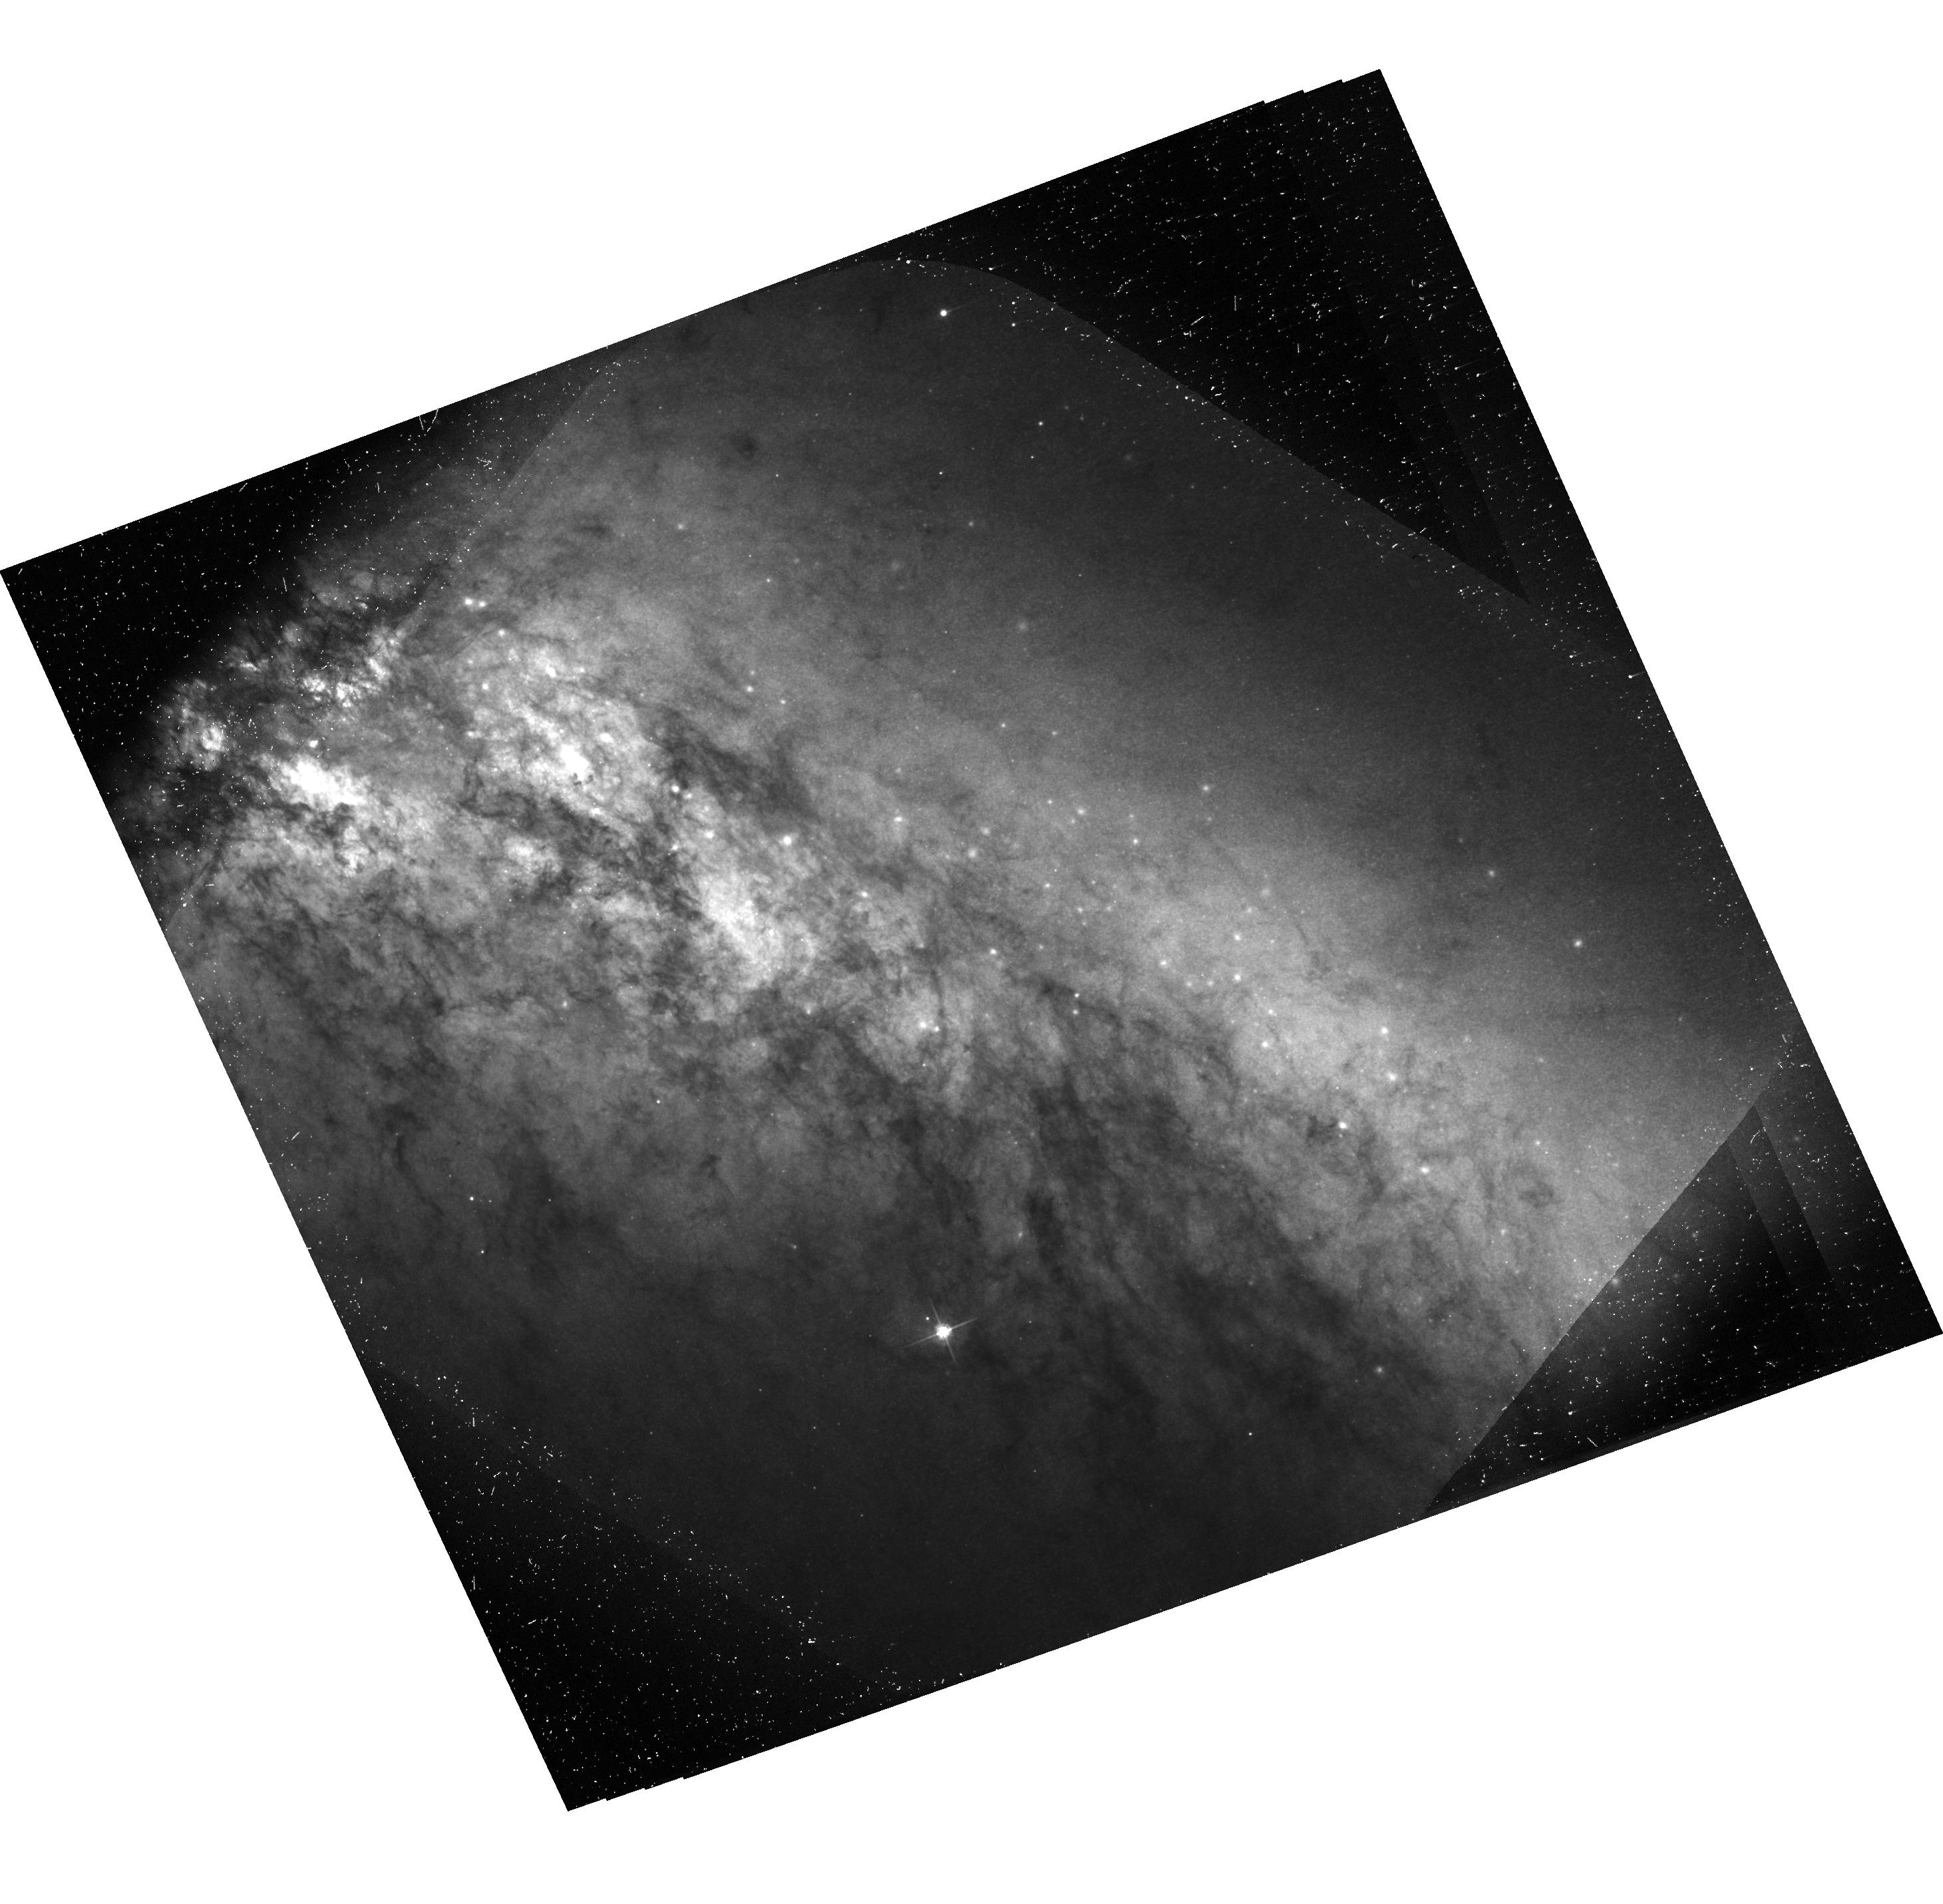
Target: SN-2014J. Instrument: ACS/WFC. Filter: F475W. Exposure: 1.2 h. Observation ID: hst_14663_07_acs_wfc_f475w-pol60v_jd8b07

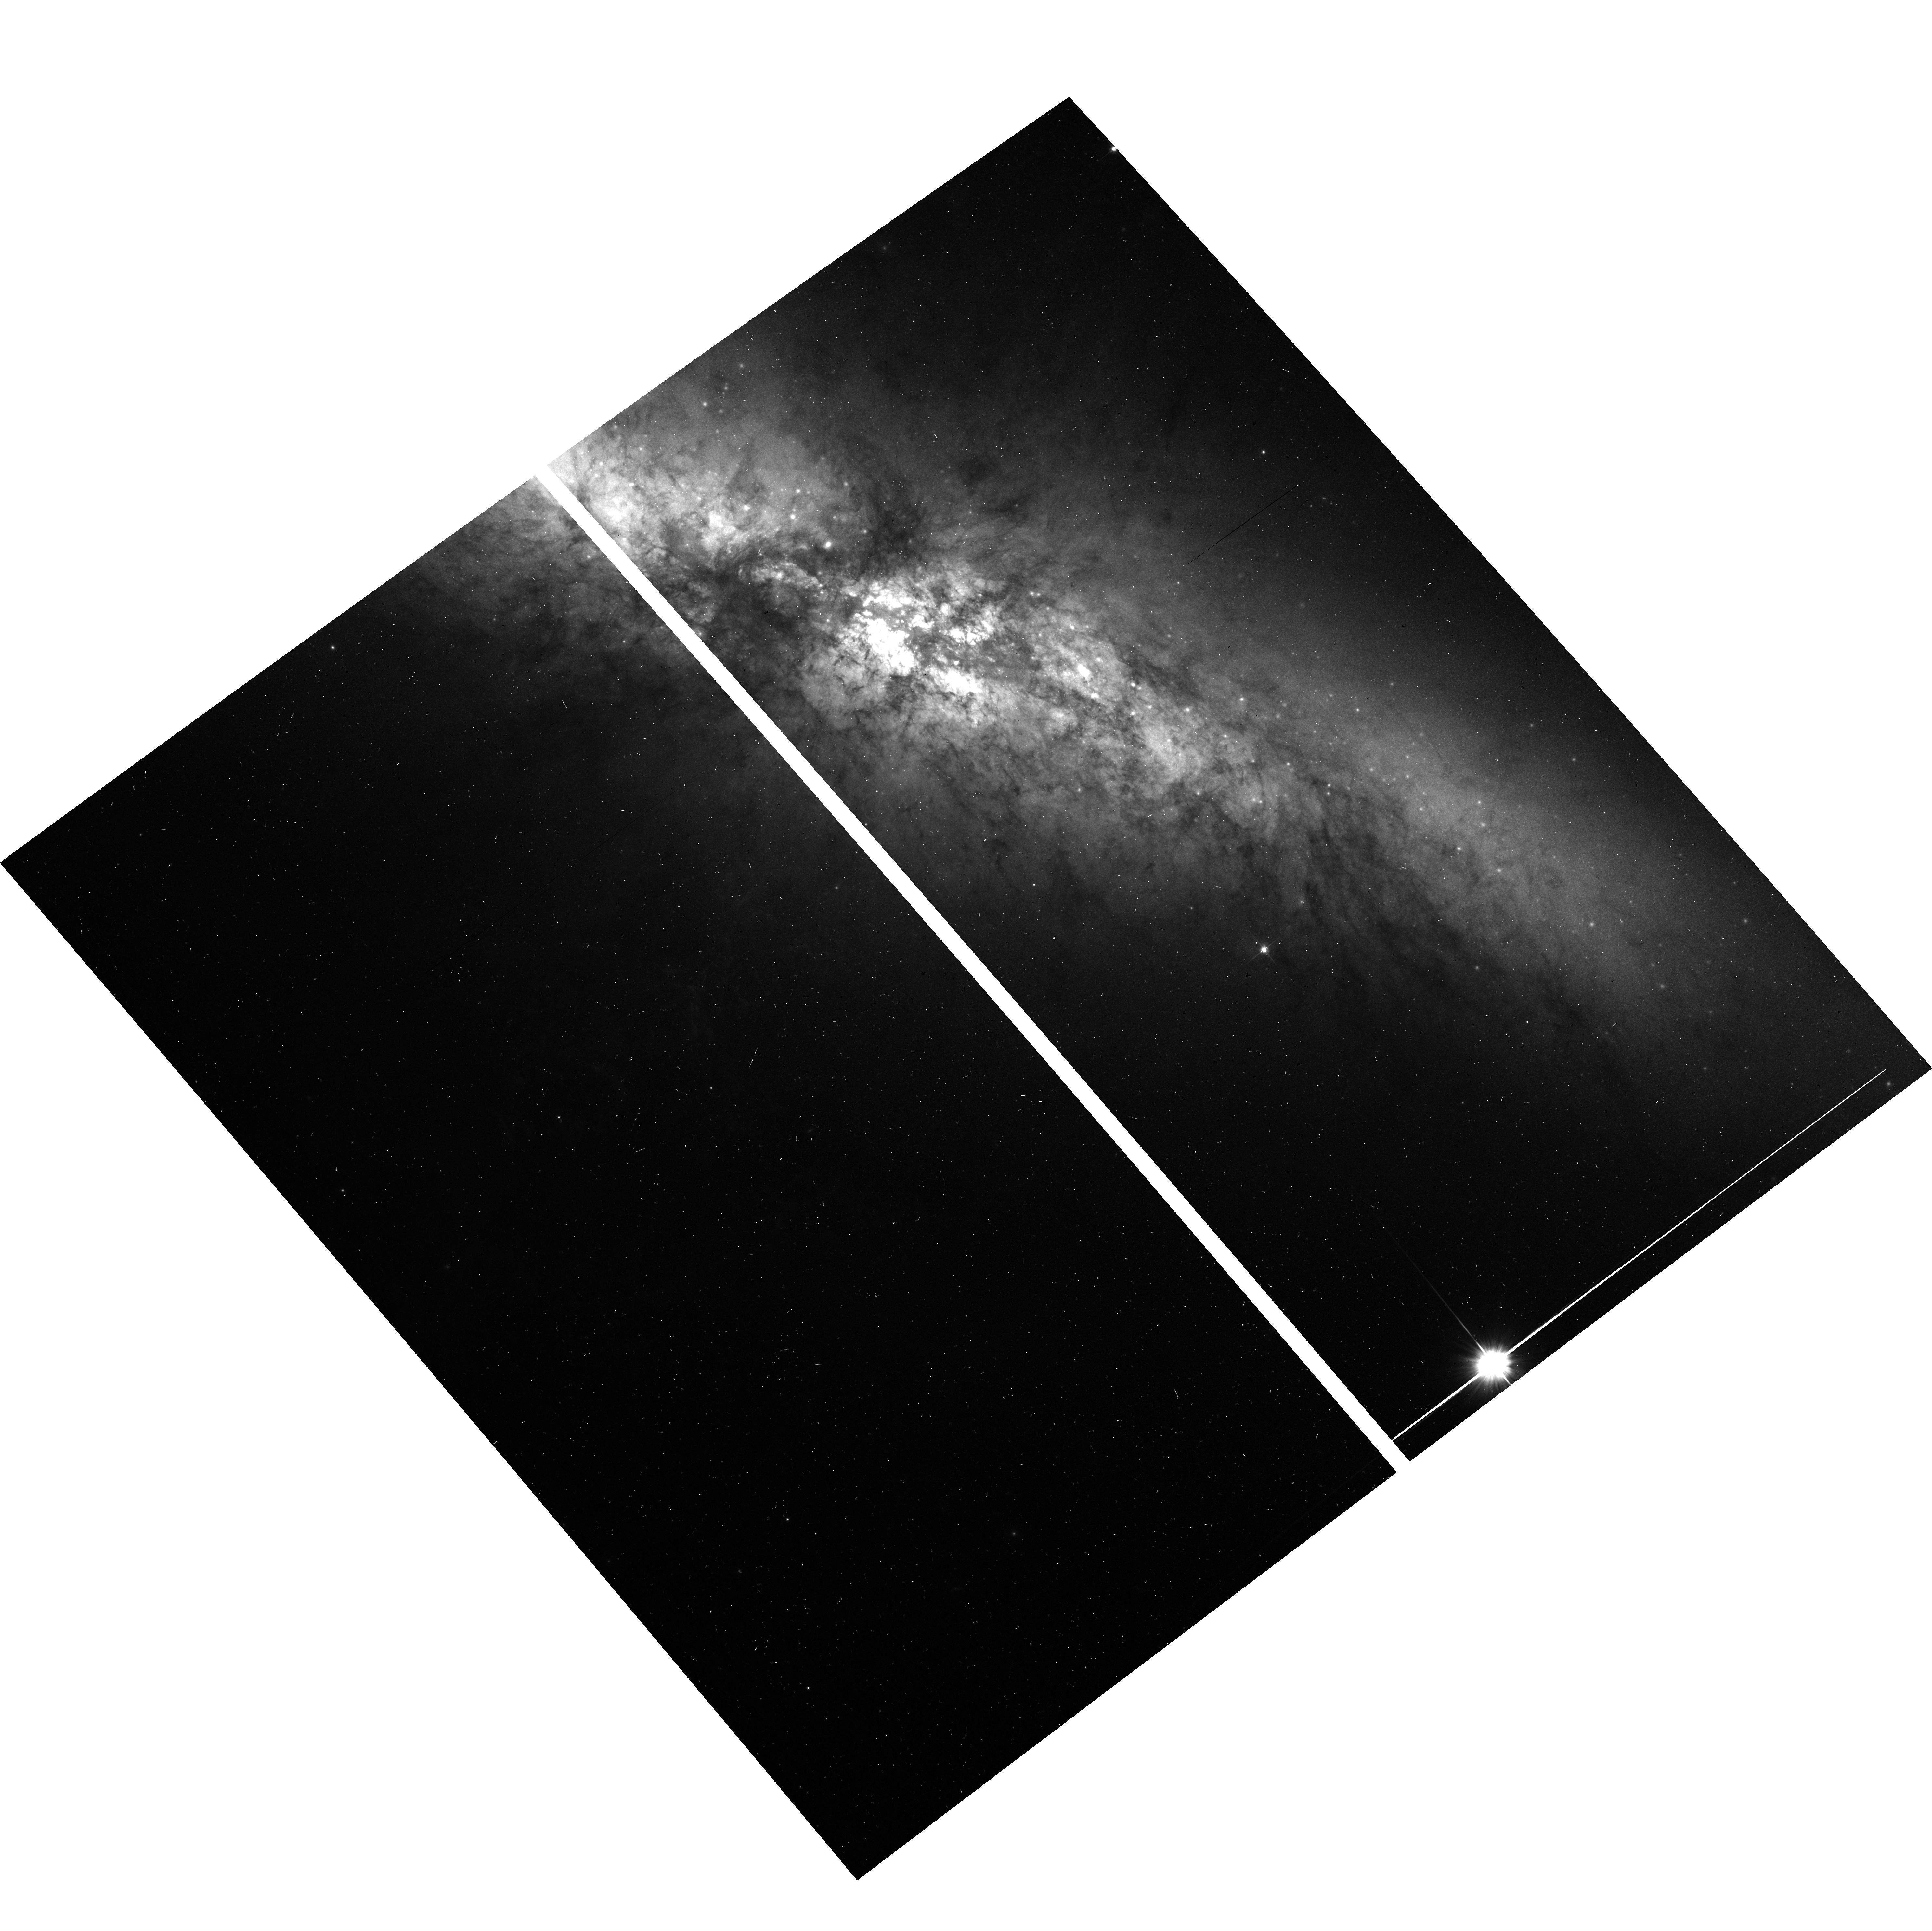
Target: SN-2014J. Instrument: ACS/WFC. Filter: F606W. Exposure: 2 min. Observation ID: hst_14663_04_acs_wfc_f606w_jd8b04

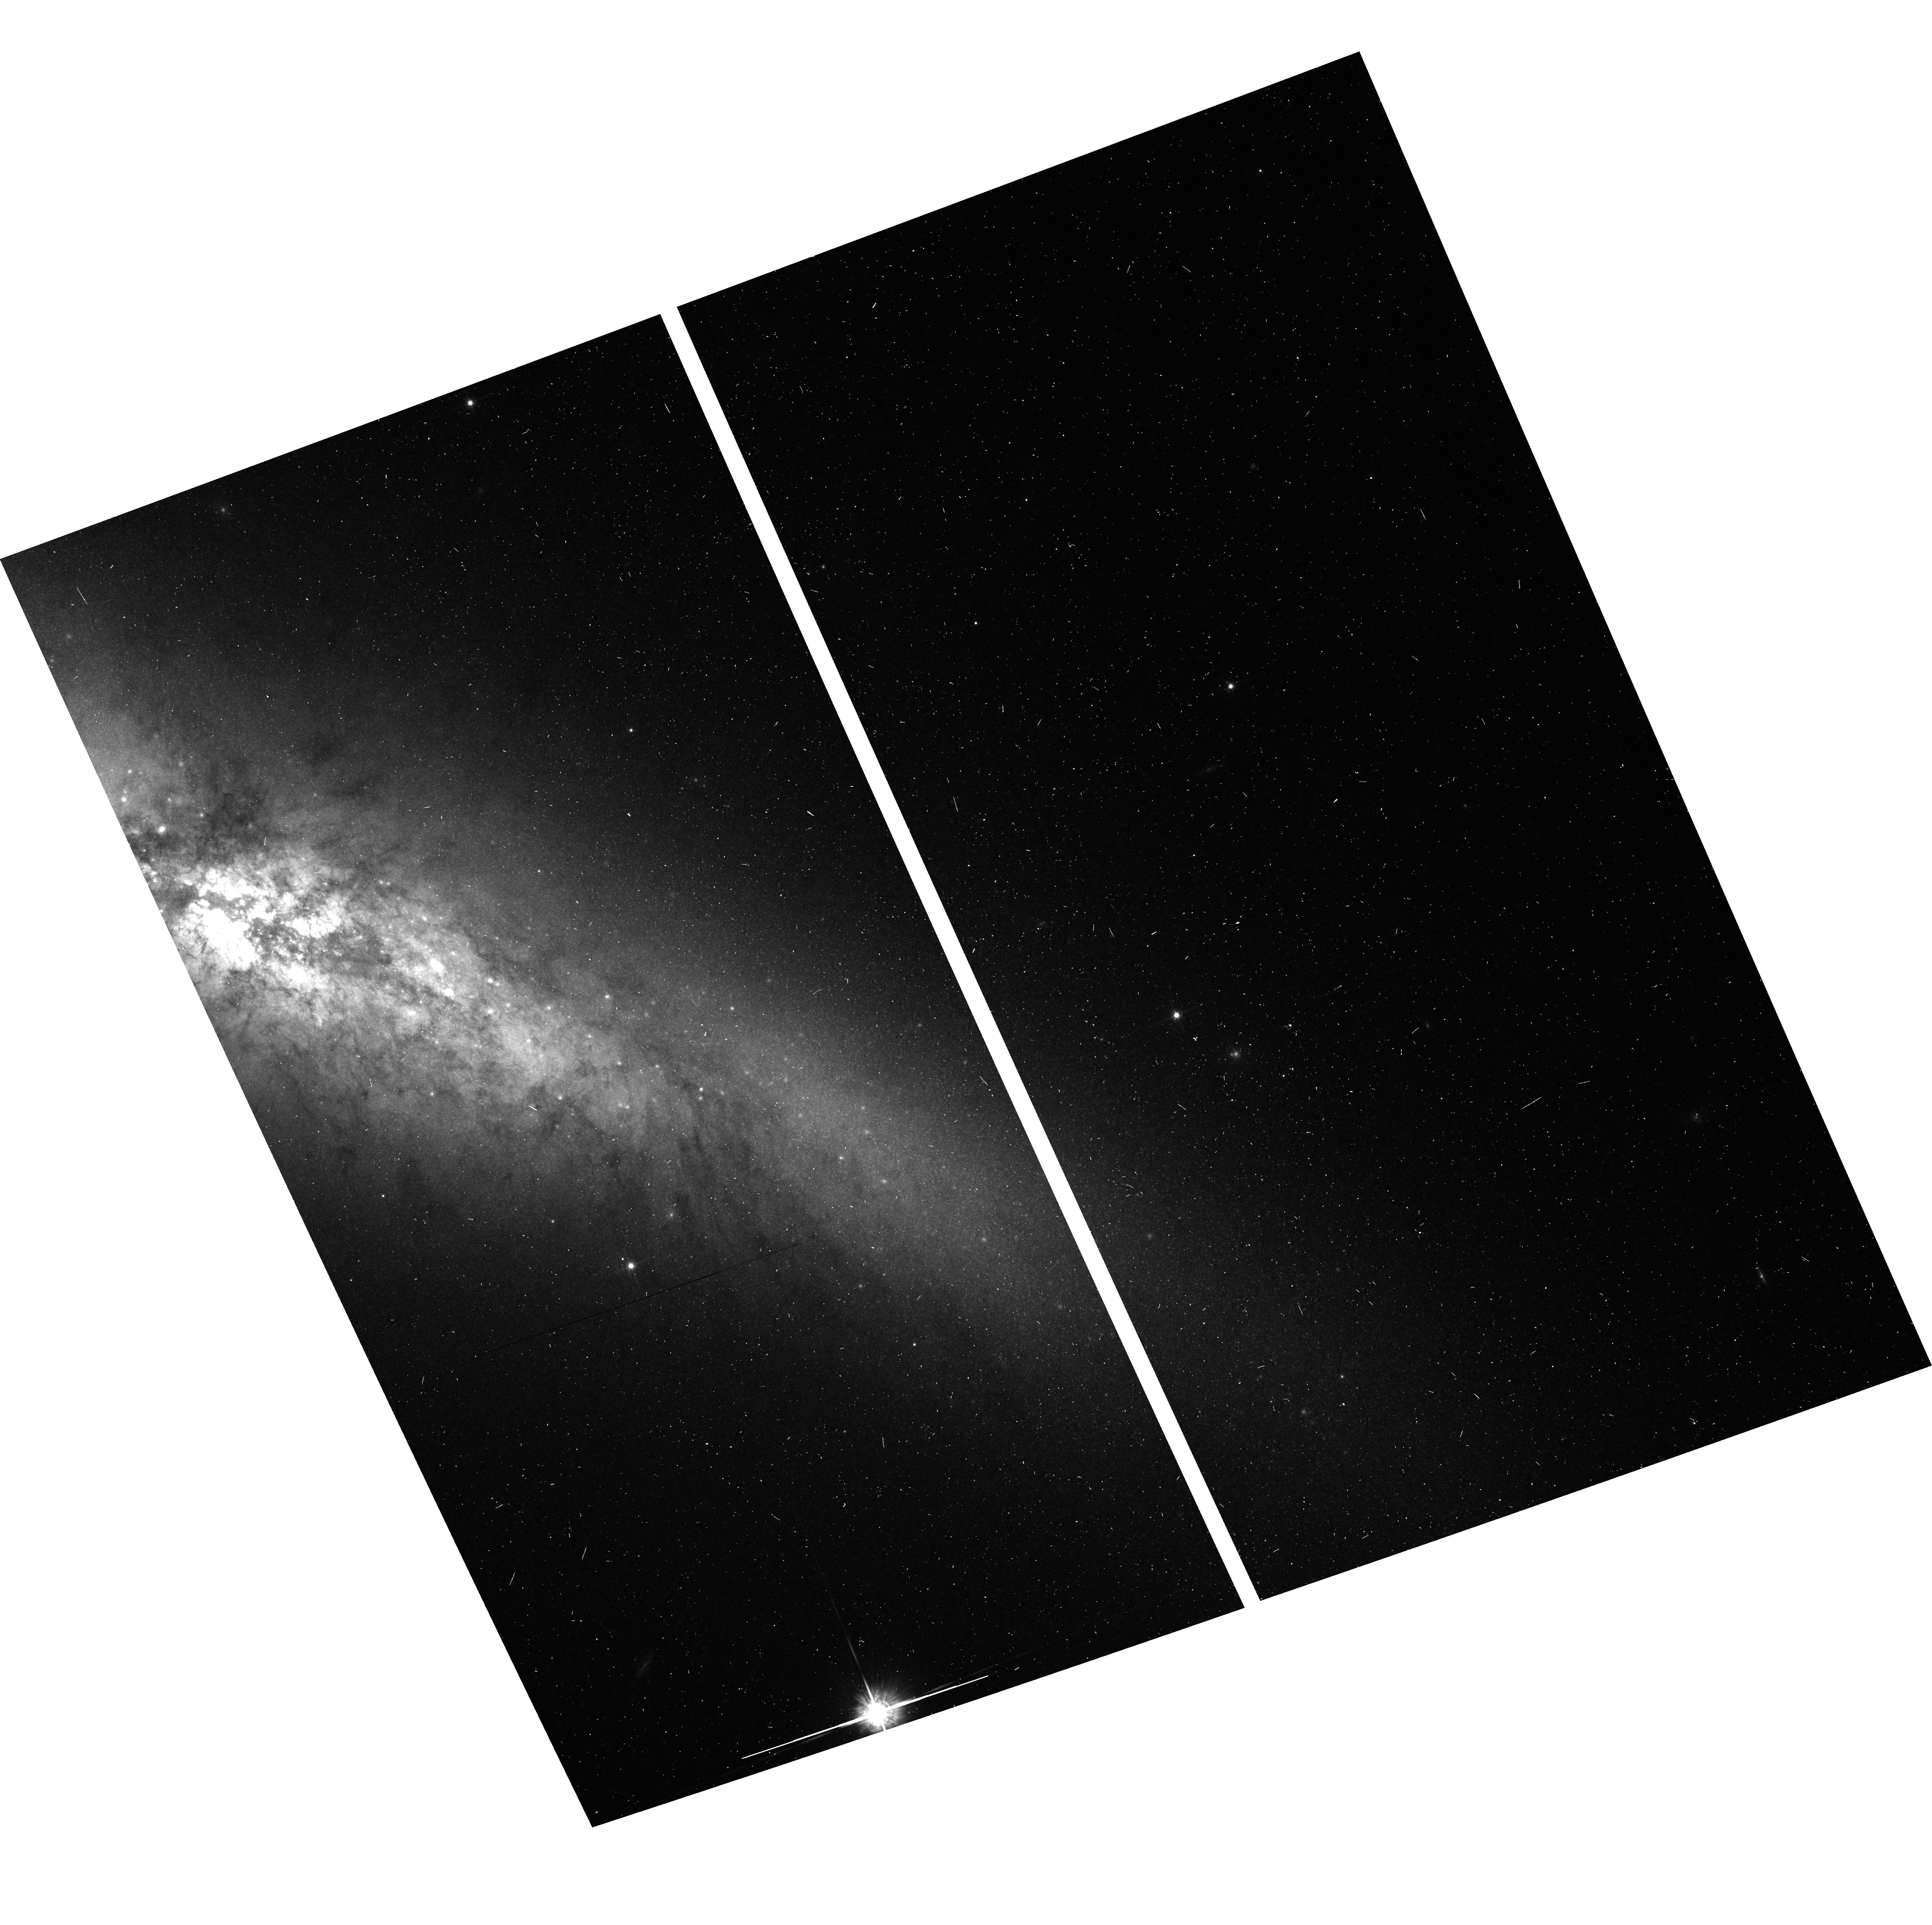
Target: SN-2014J. Instrument: ACS/WFC. Filter: F775W. Exposure: 2 min. Observation ID: hst_14663_08_acs_wfc_f775w_jd8b08

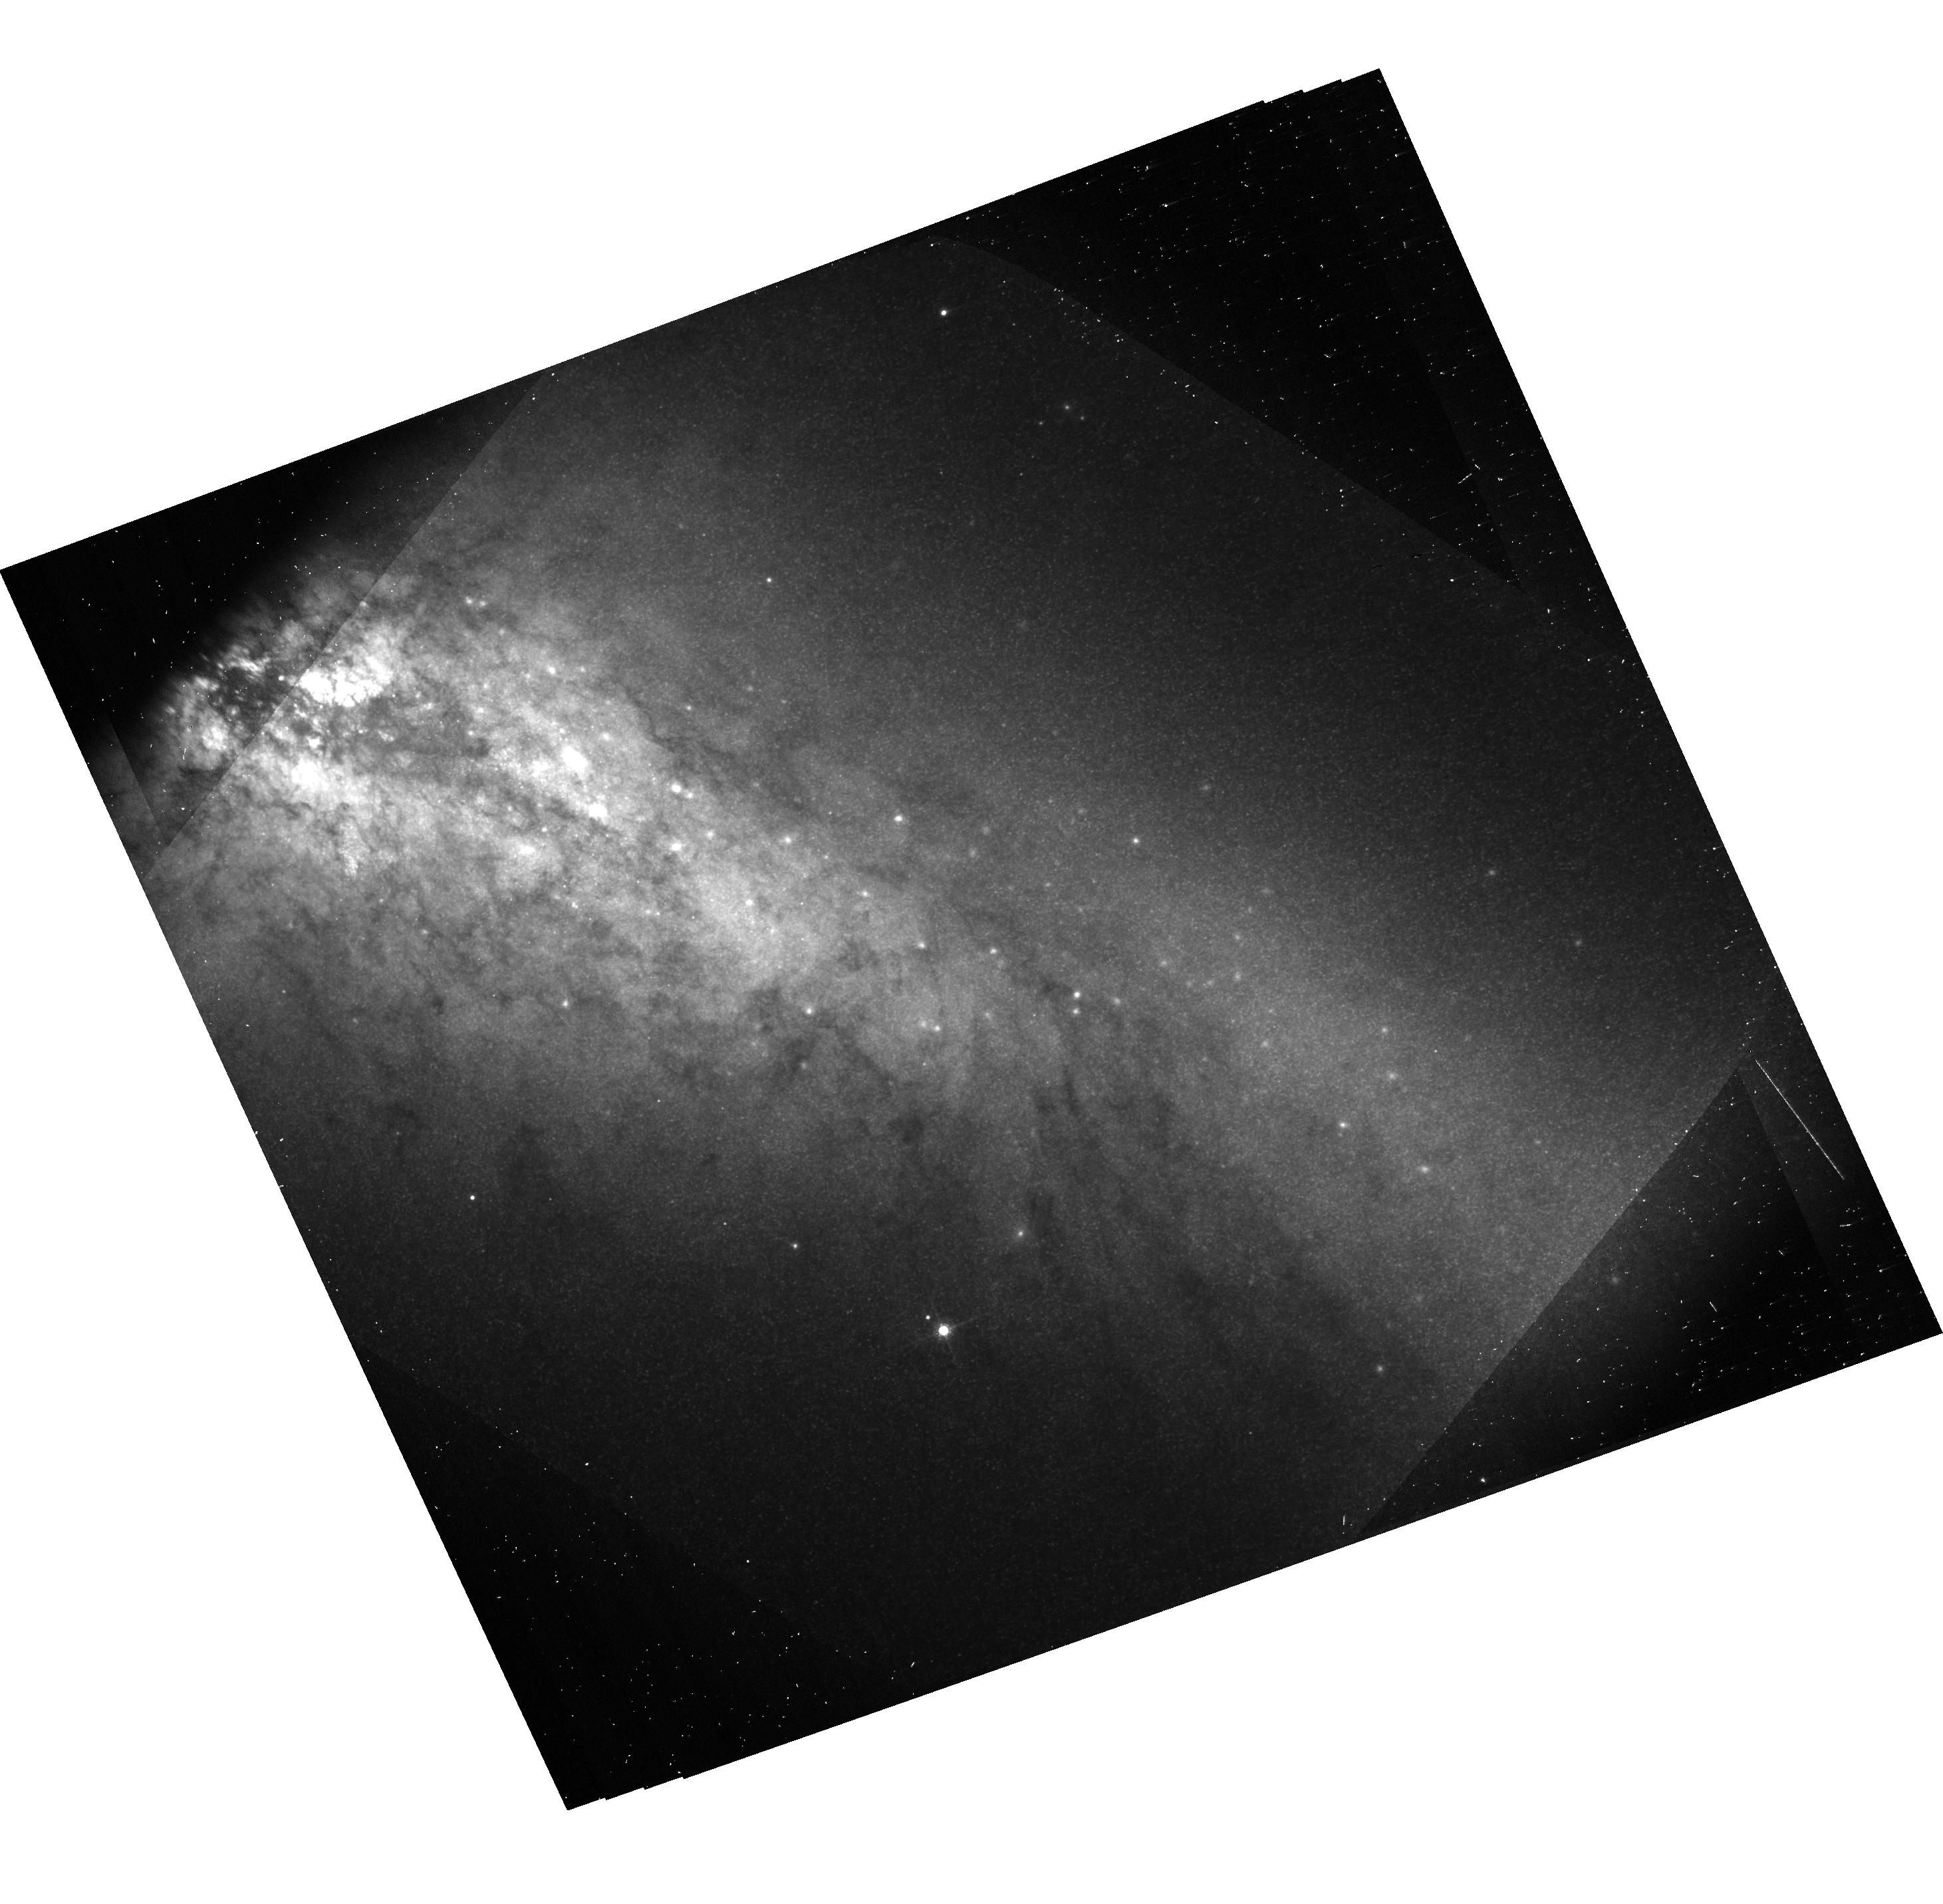
Target: SN-2014J. Instrument: ACS/WFC. Filter: F775W-POL120V. Exposure: 13 min. Observation ID: hst_14663_06_acs_wfc_f775w-pol120v_jd8b06

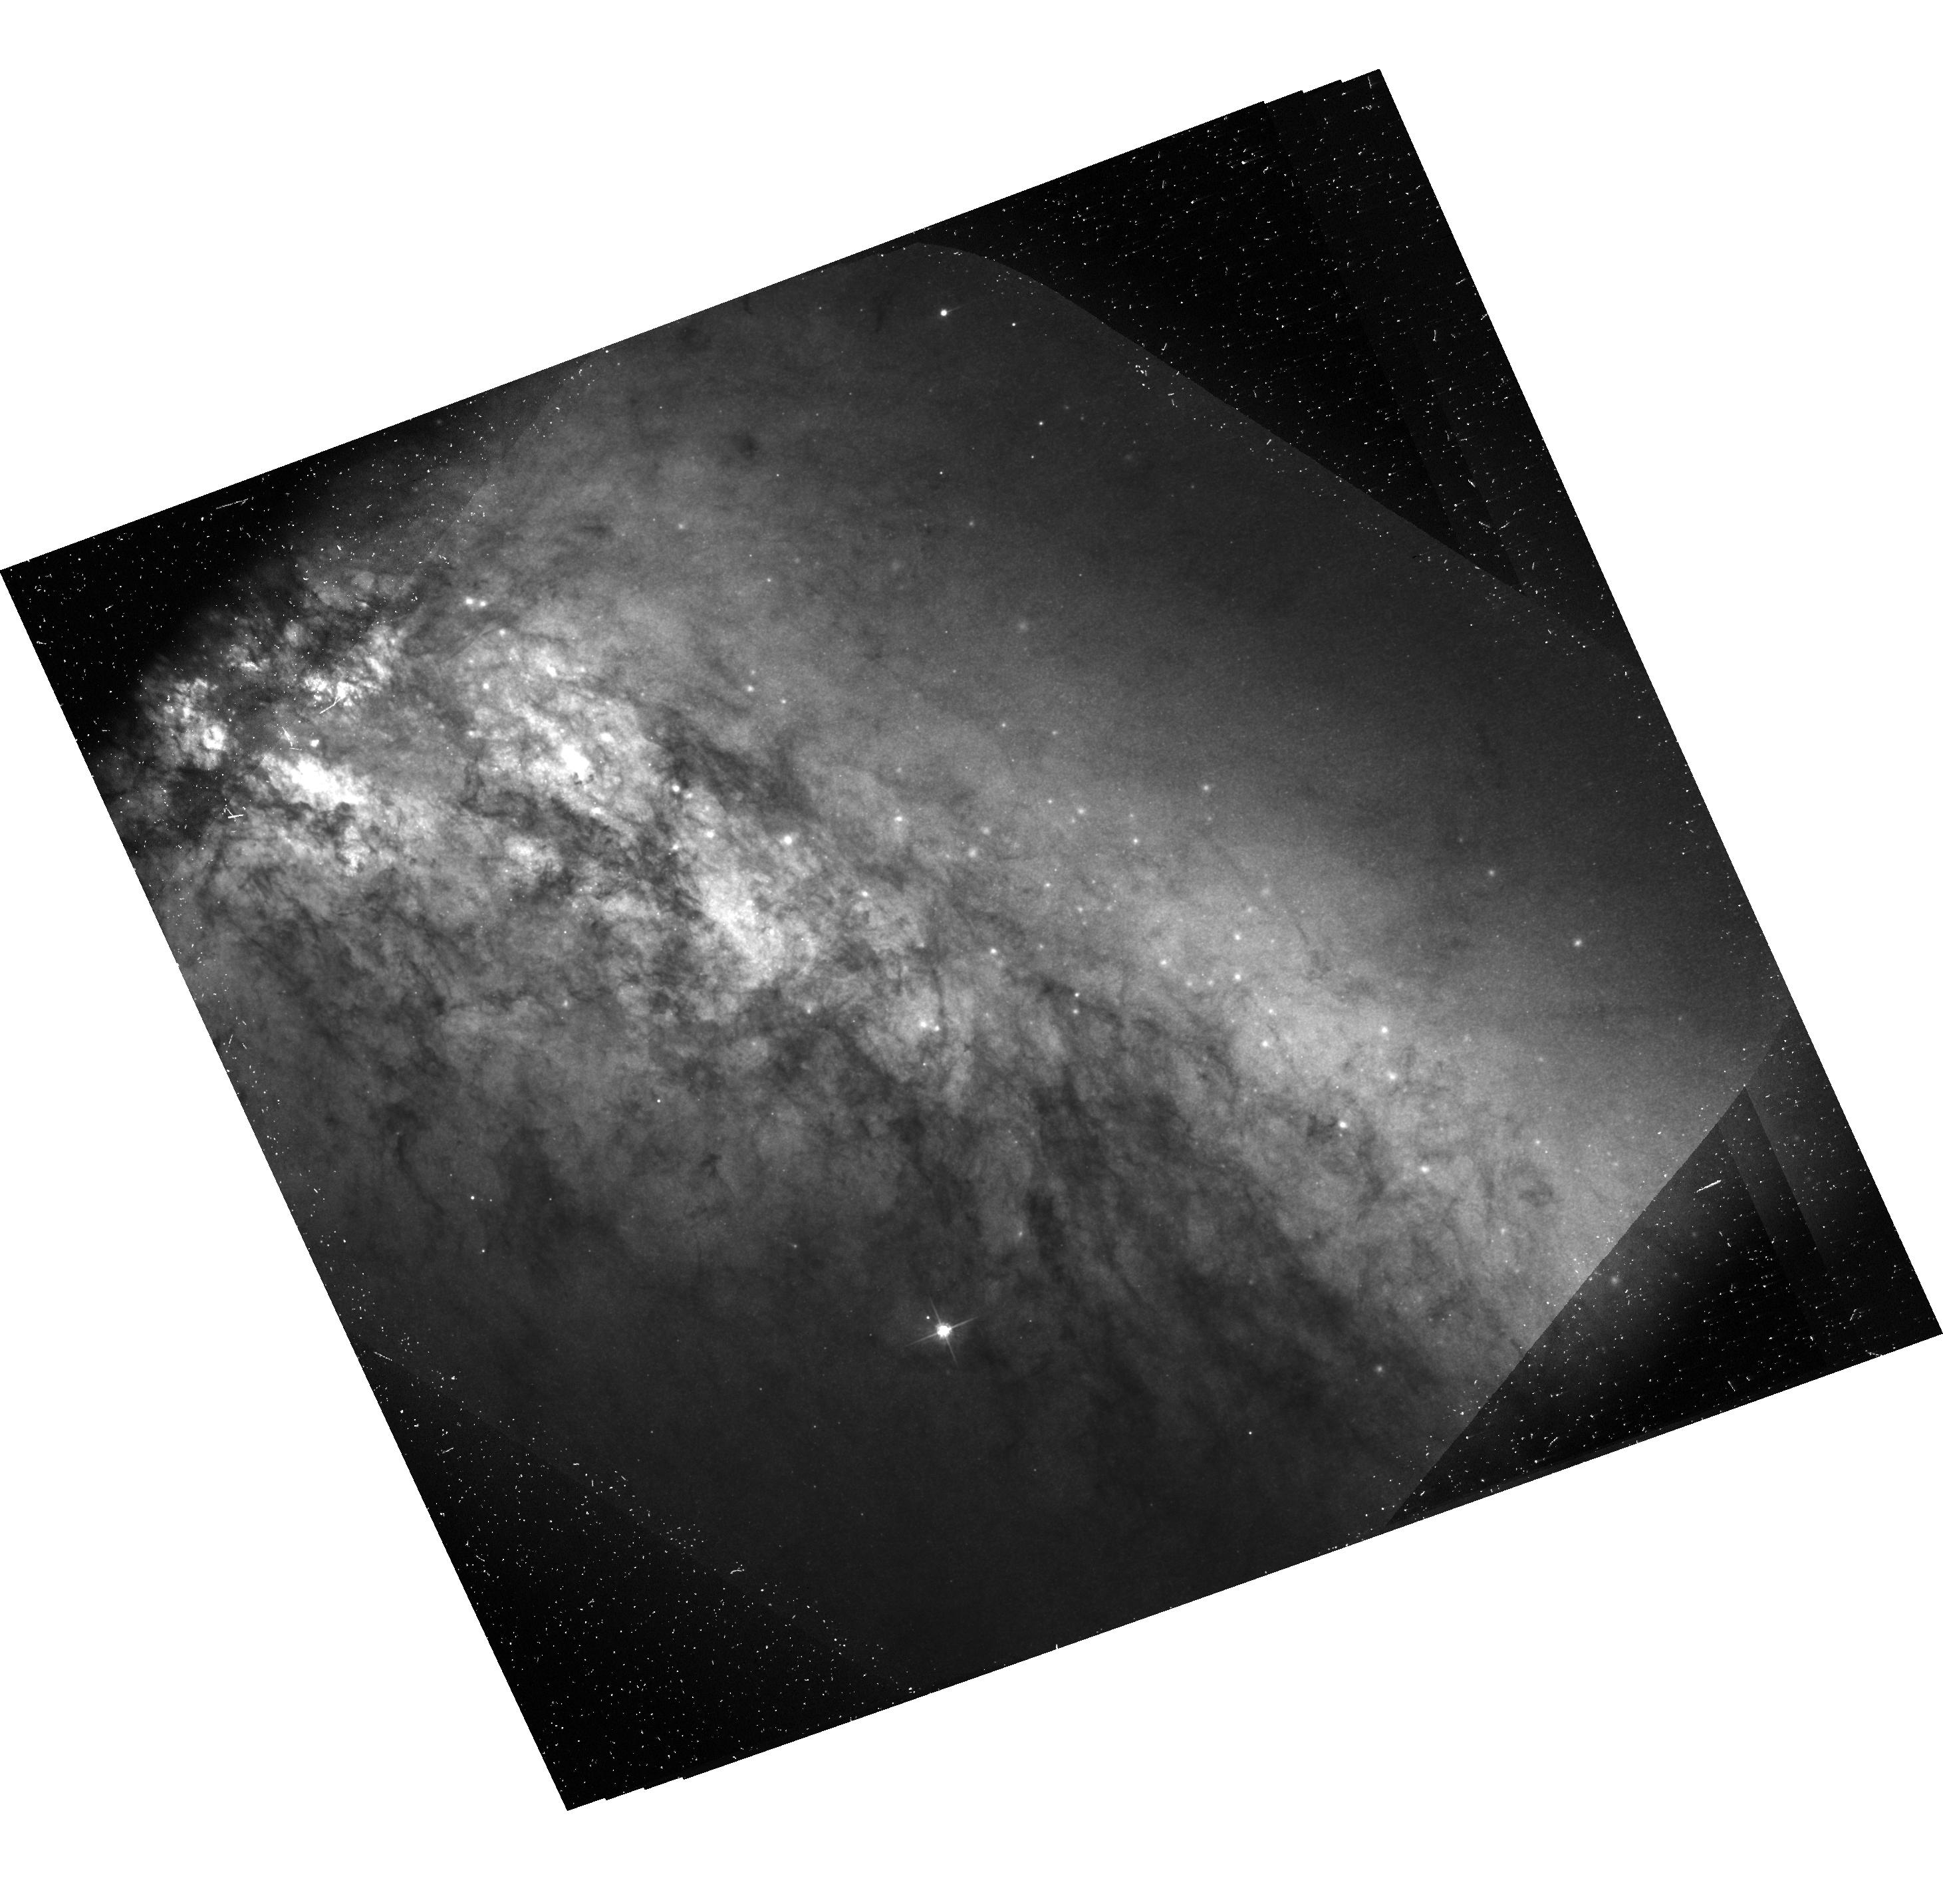
Target: SN-2014J. Instrument: ACS/WFC. Filter: F475W-POL120V. Exposure: 1.2 h. Observation ID: hst_14663_06_acs_wfc_f475w-pol120v_jd8b06

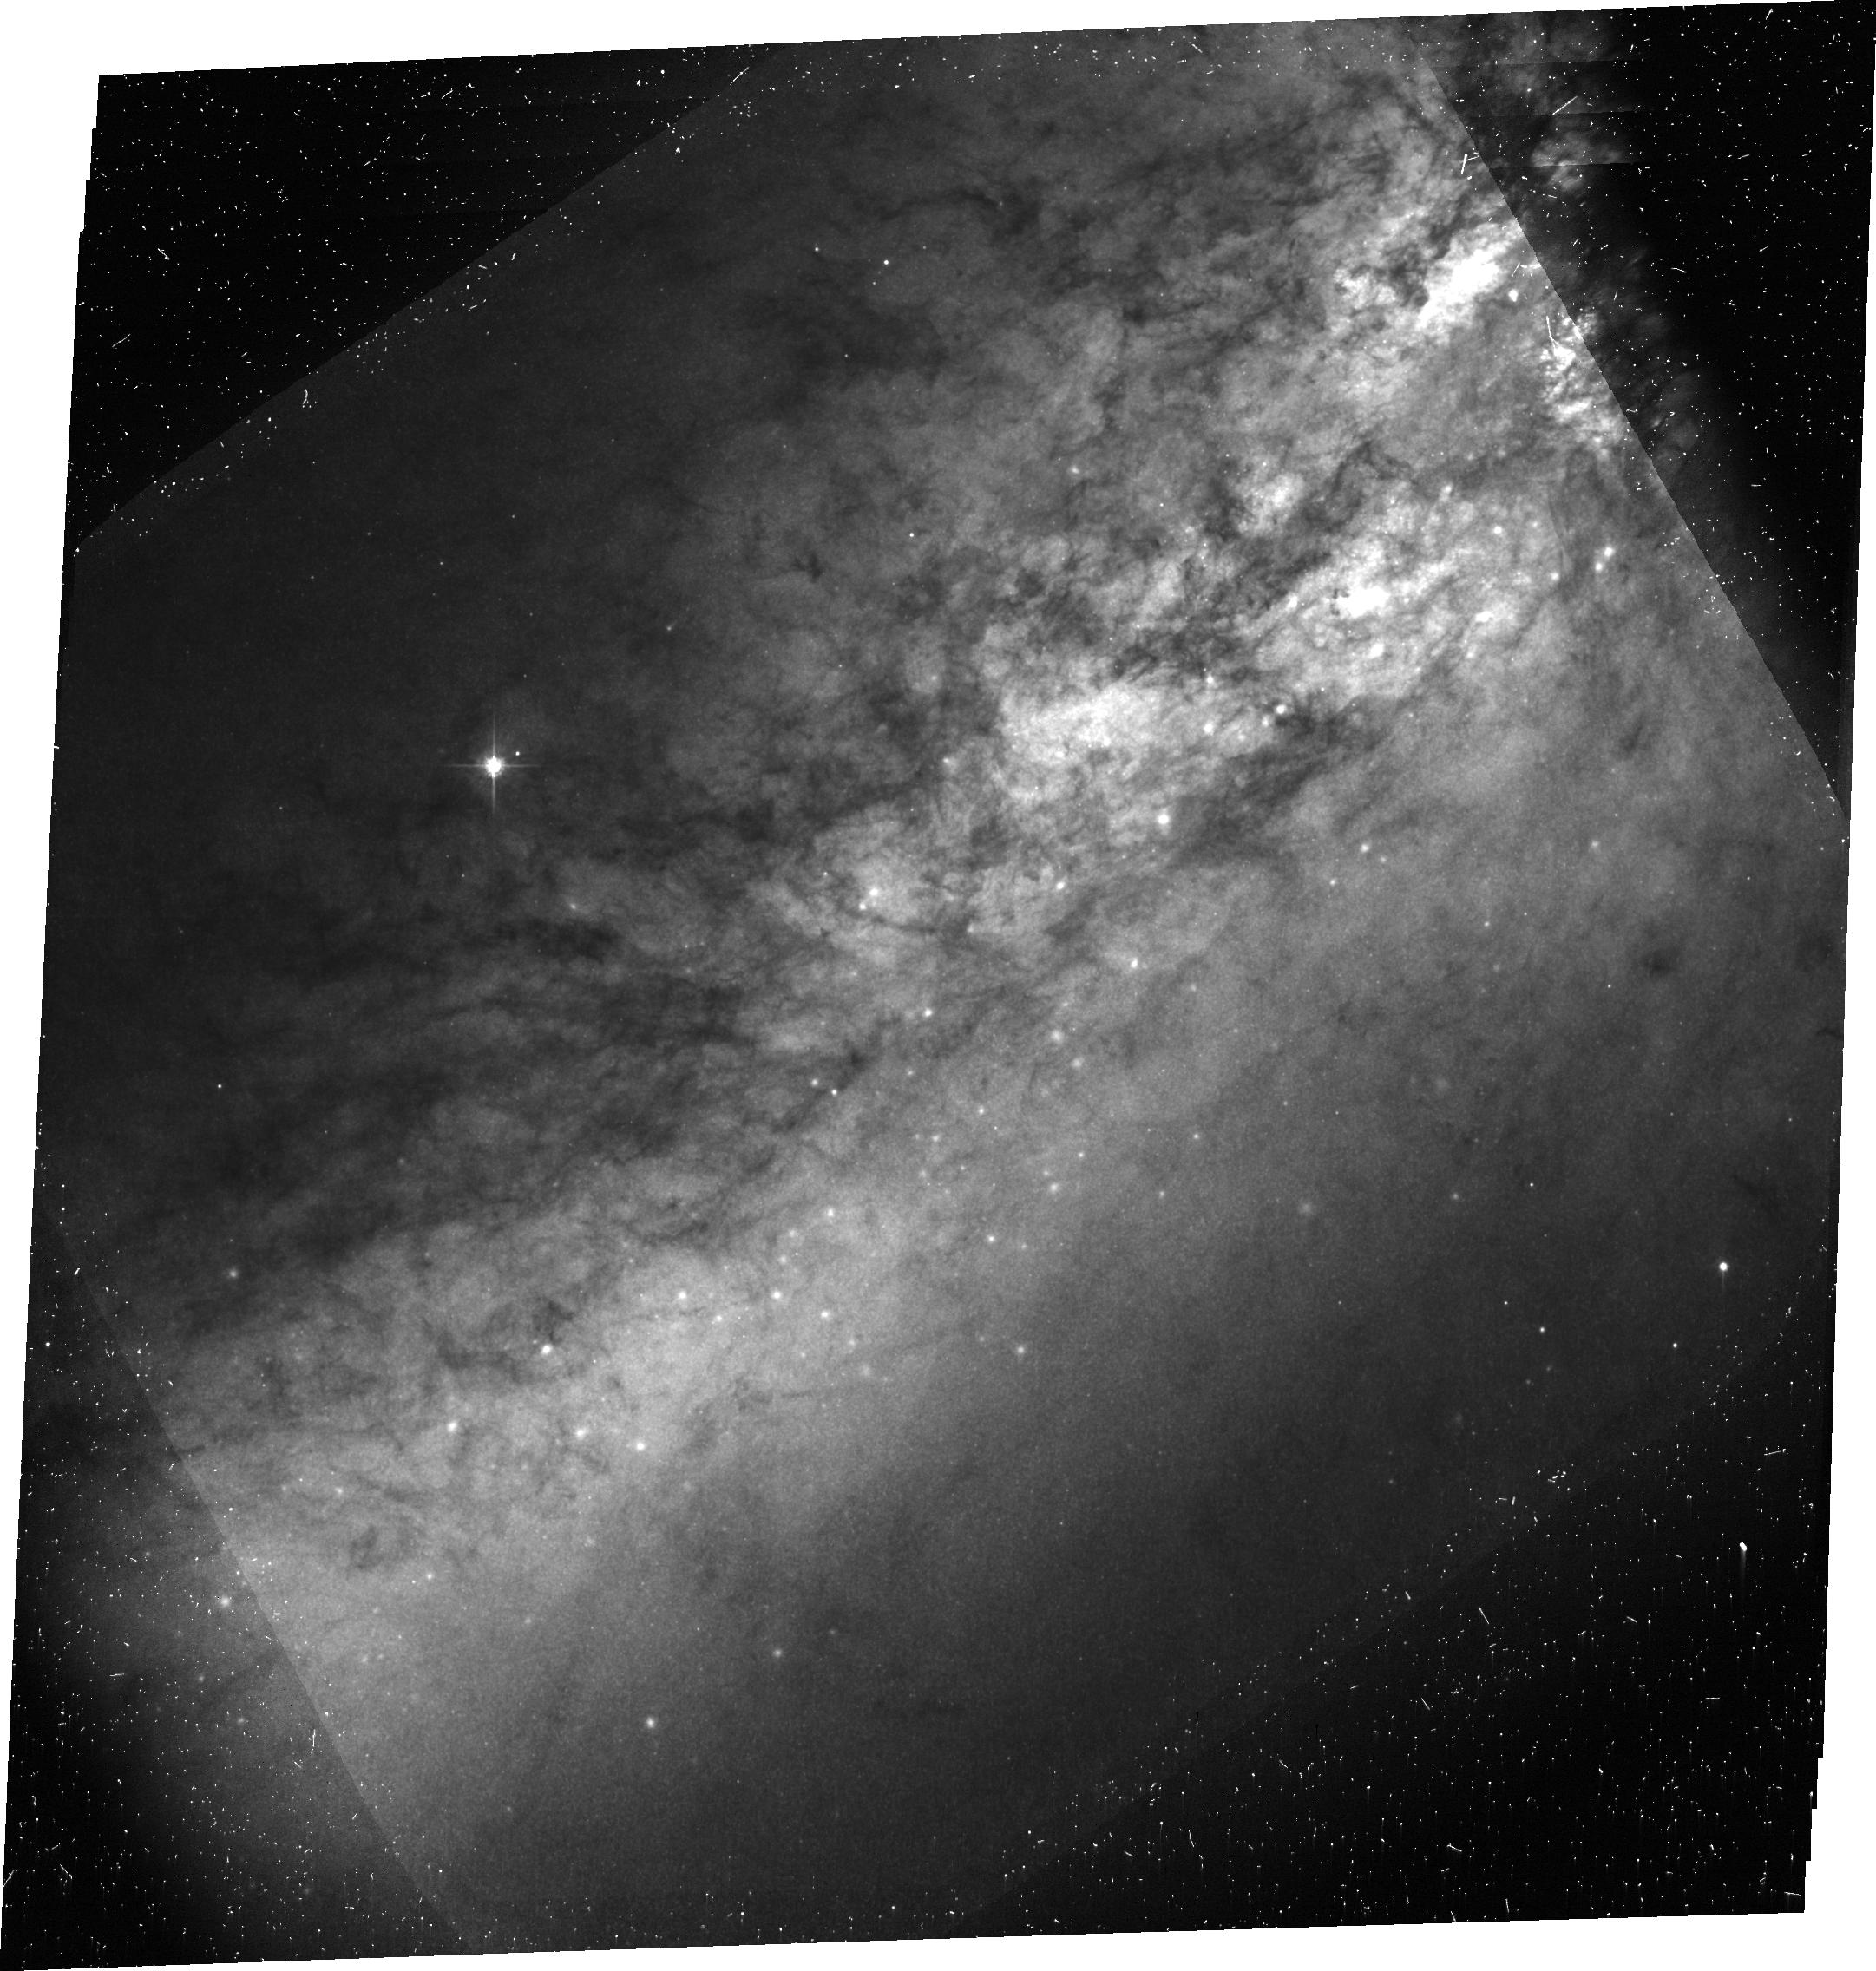
Target: SN-2014J. Instrument: ACS/WFC. Filter: F475W. Exposure: 1.2 h. Observation ID: jd8b06010

Imaging Polarimetry of Light Echoes around SN 2014J (PI: Wang, Lifan)

Because of the proximity of the Type Ia SN 2014J, HST can resolve light echoes from dust with an impact parameter of just a few light years. Only dust so close to the supernova can scatter light at large angles into the line of sight. Therefore, polarization of a light echo is an ambiguous criterion for the identification of nearby matter, and such large-angle scattering will induce maximum polarization ~ 50%, which is not expected for double-degenerate progenitors. Polarized echoes also offer the unique opportunity to determine separately the extinction and scattering properties of the dust, opening the door to understanding the enigmatic extinction properties observed with many SNe Ia. Since high-polarization echoes arise from large-angle scattering, the involved dust must be on nearly the same celestial sphere as the SN. This enables a simple geometric absolute distance measurement. We aim at advancing all three of these important topics simultaneously through imaging polarimetry of SN 2014J at 4 epochs.